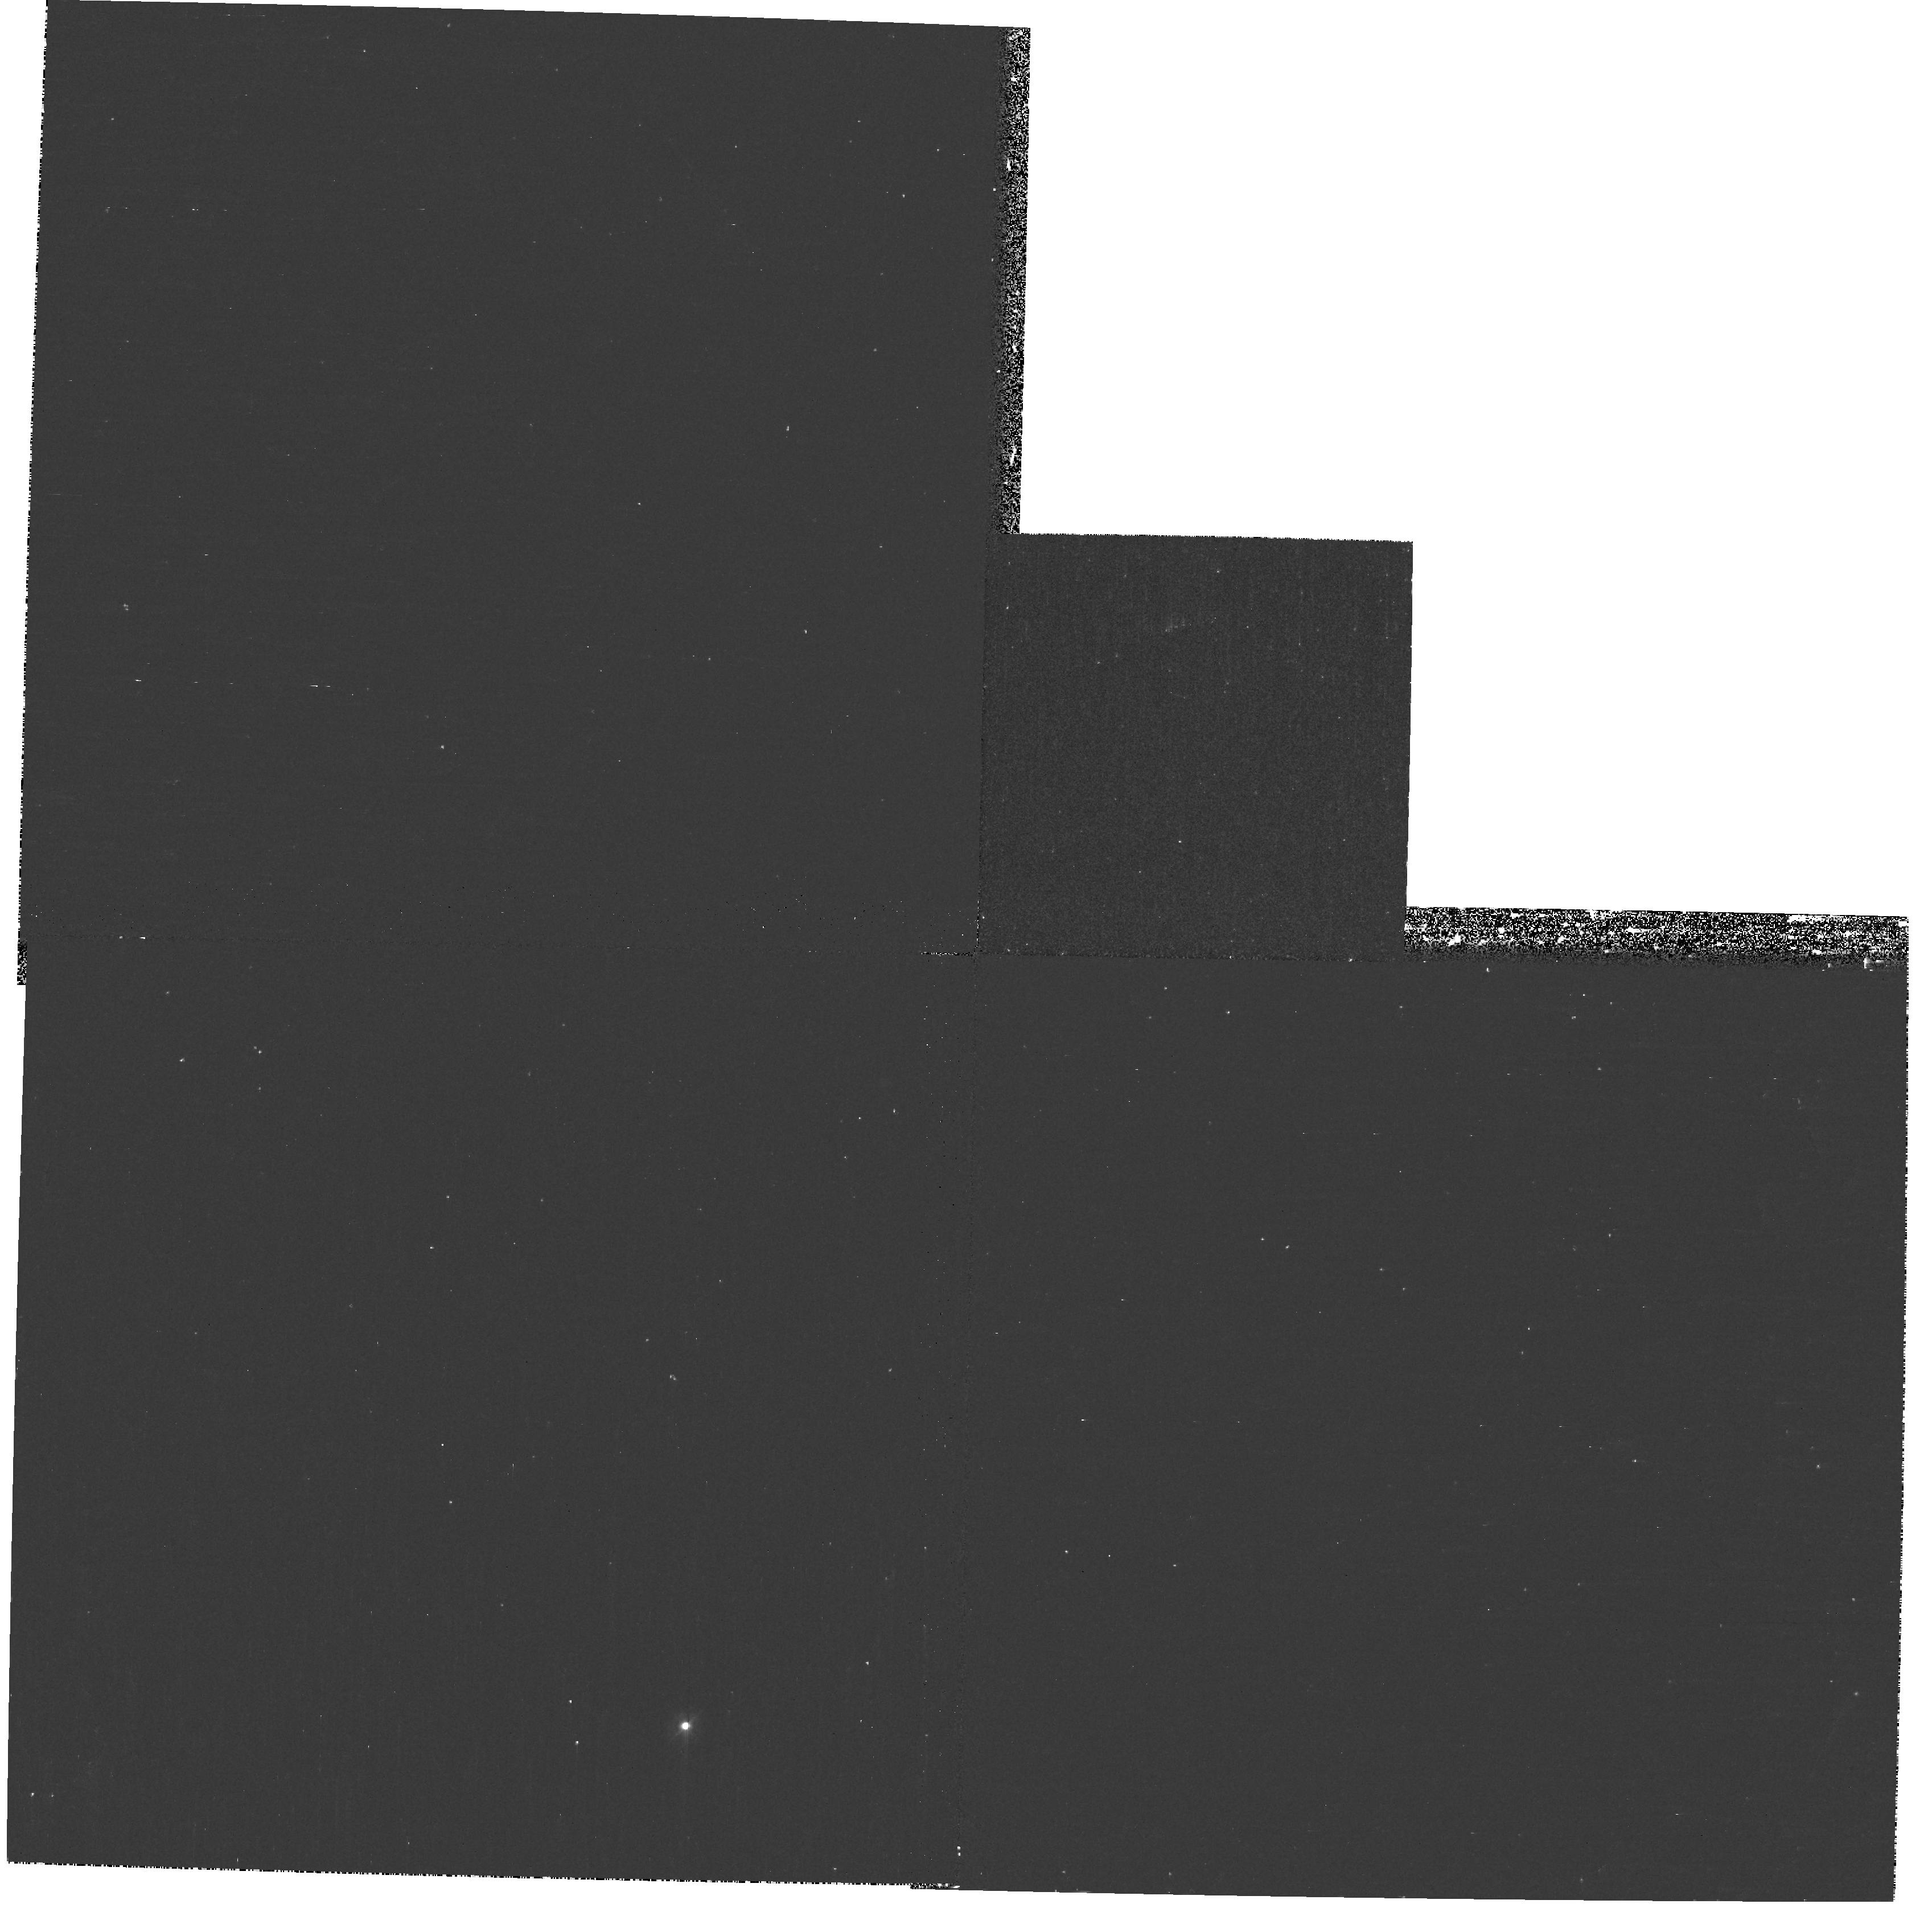
Target: GOODS. Instrument: WFPC2/PC. Filter: F300W. Exposure: 33 min. Observation ID: hst_9712_bm_wfpc2_pc_f300w_u8lpbm

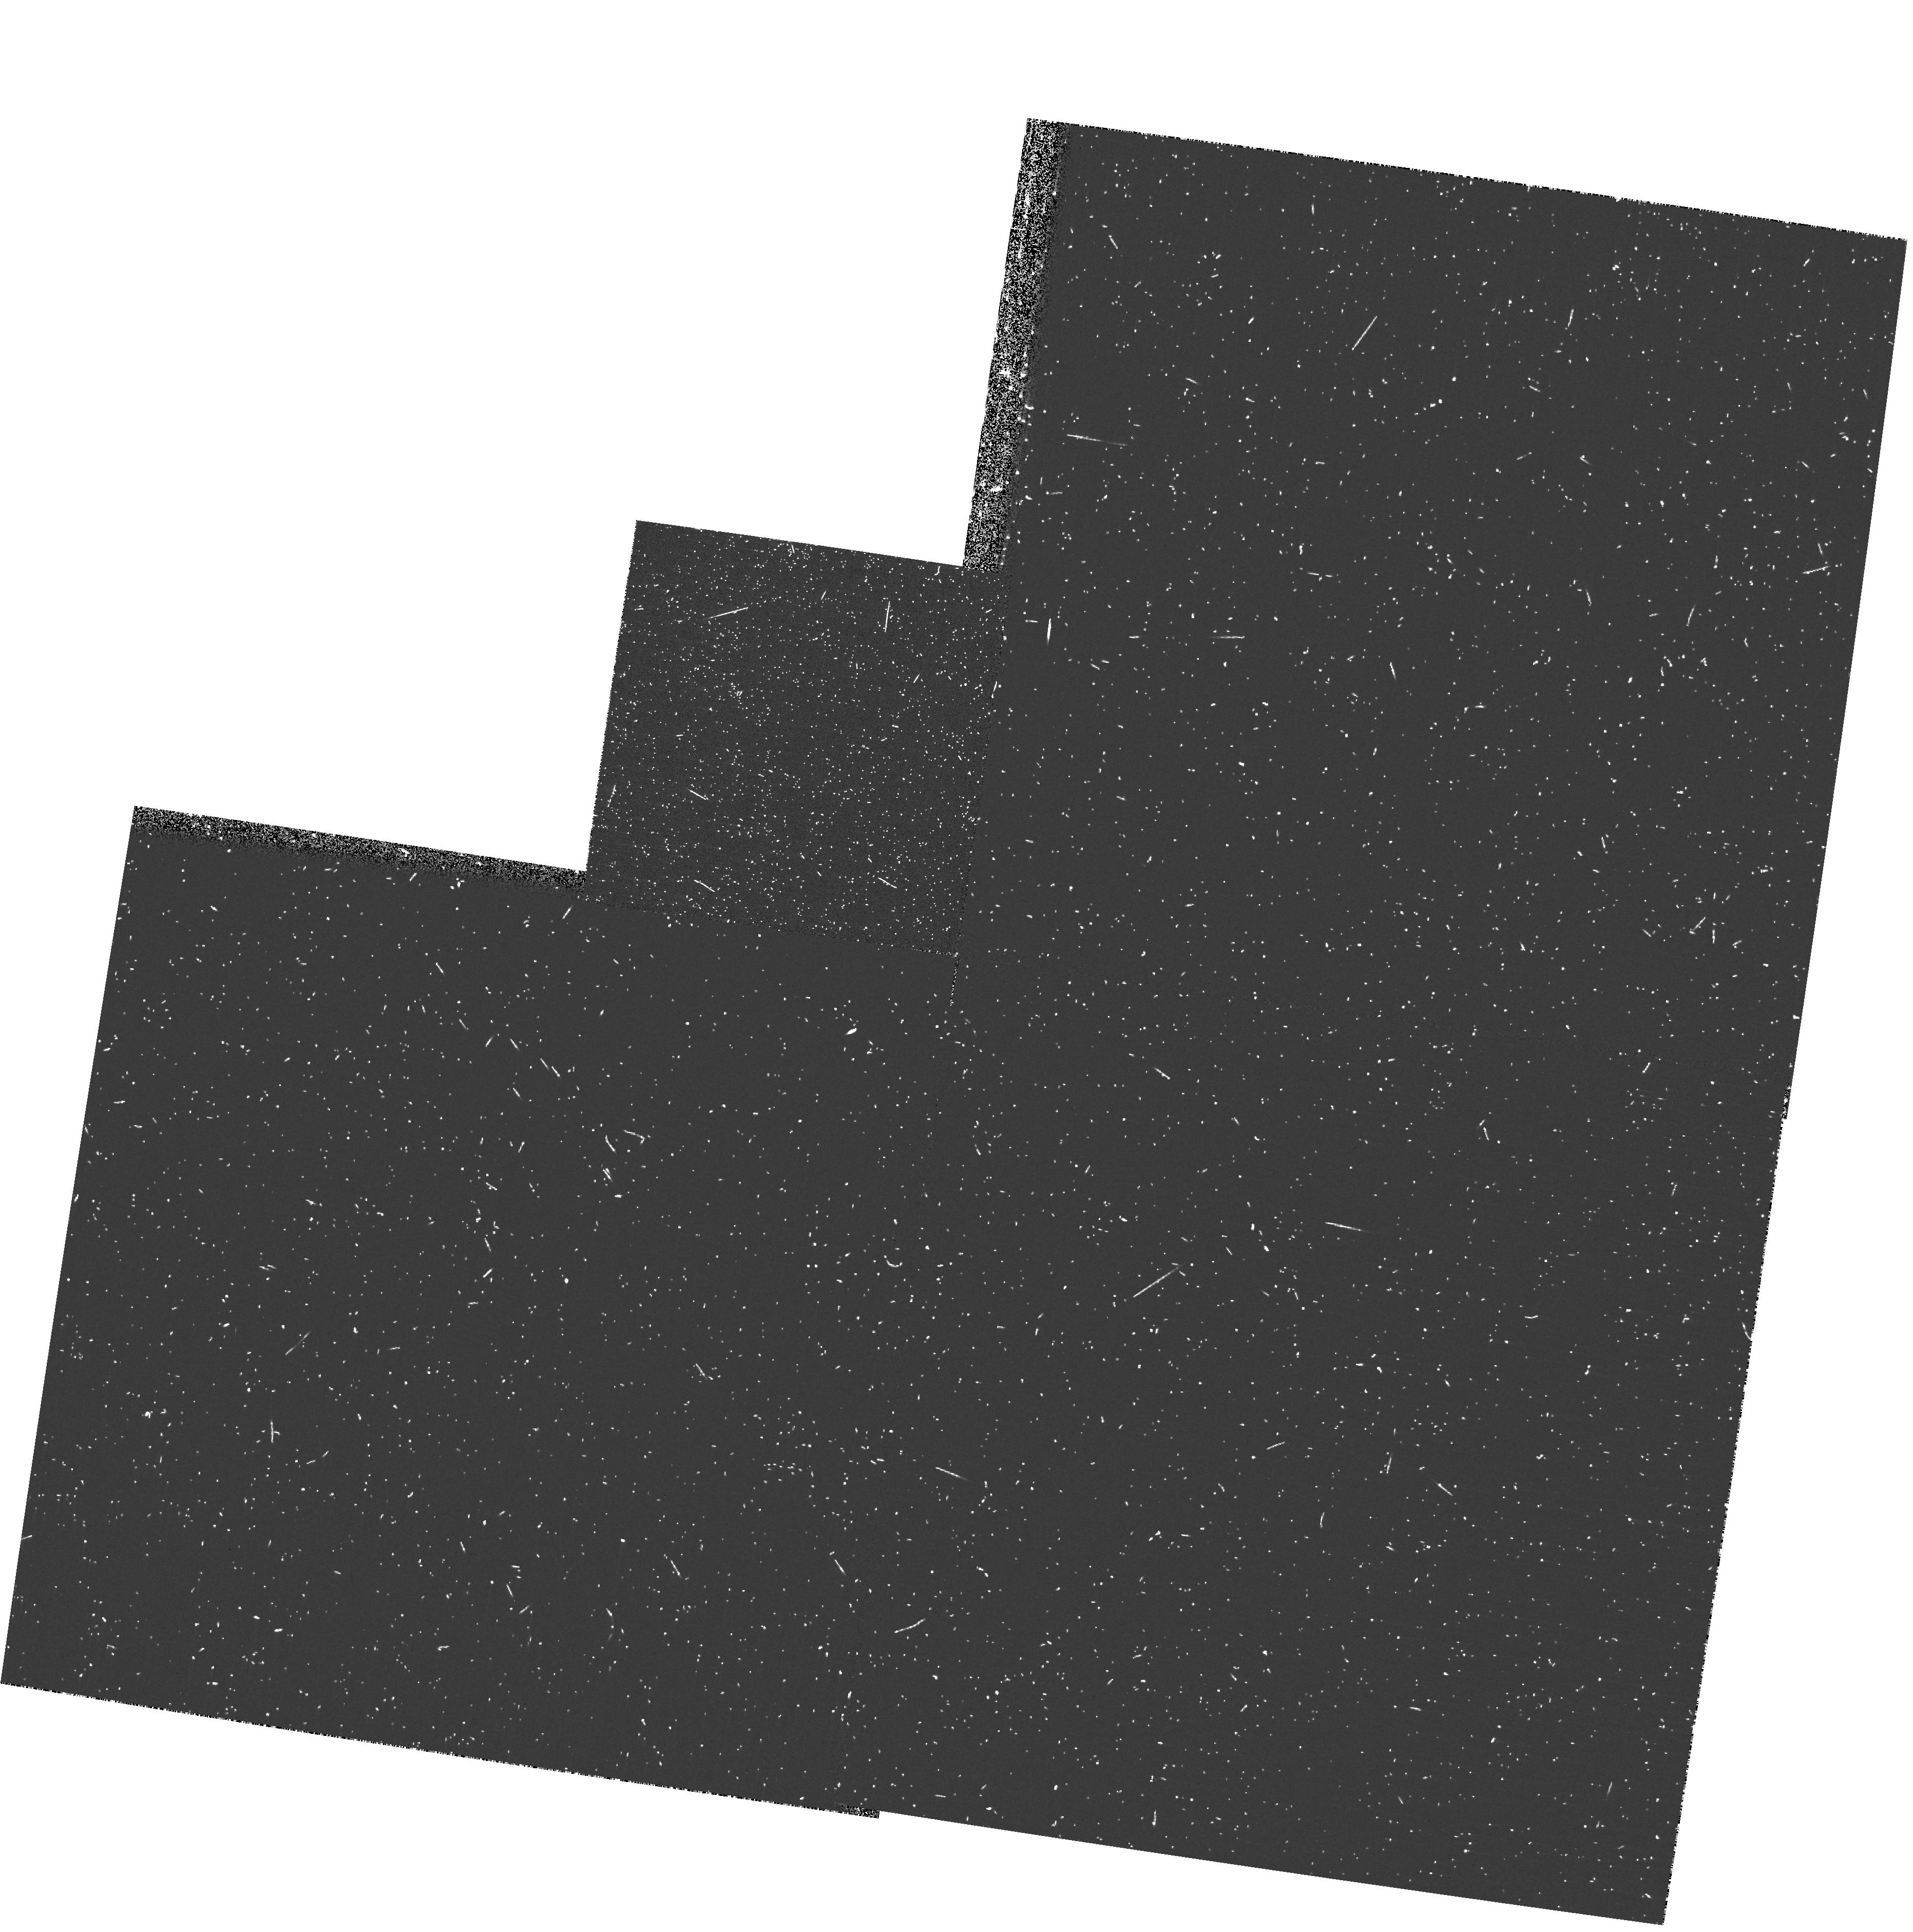
Target: GOODS. Instrument: WFPC2/PC. Filter: F300W. Exposure: 18 min. Observation ID: hst_9712_ea_wfpc2_pc_f300w_u8lpea

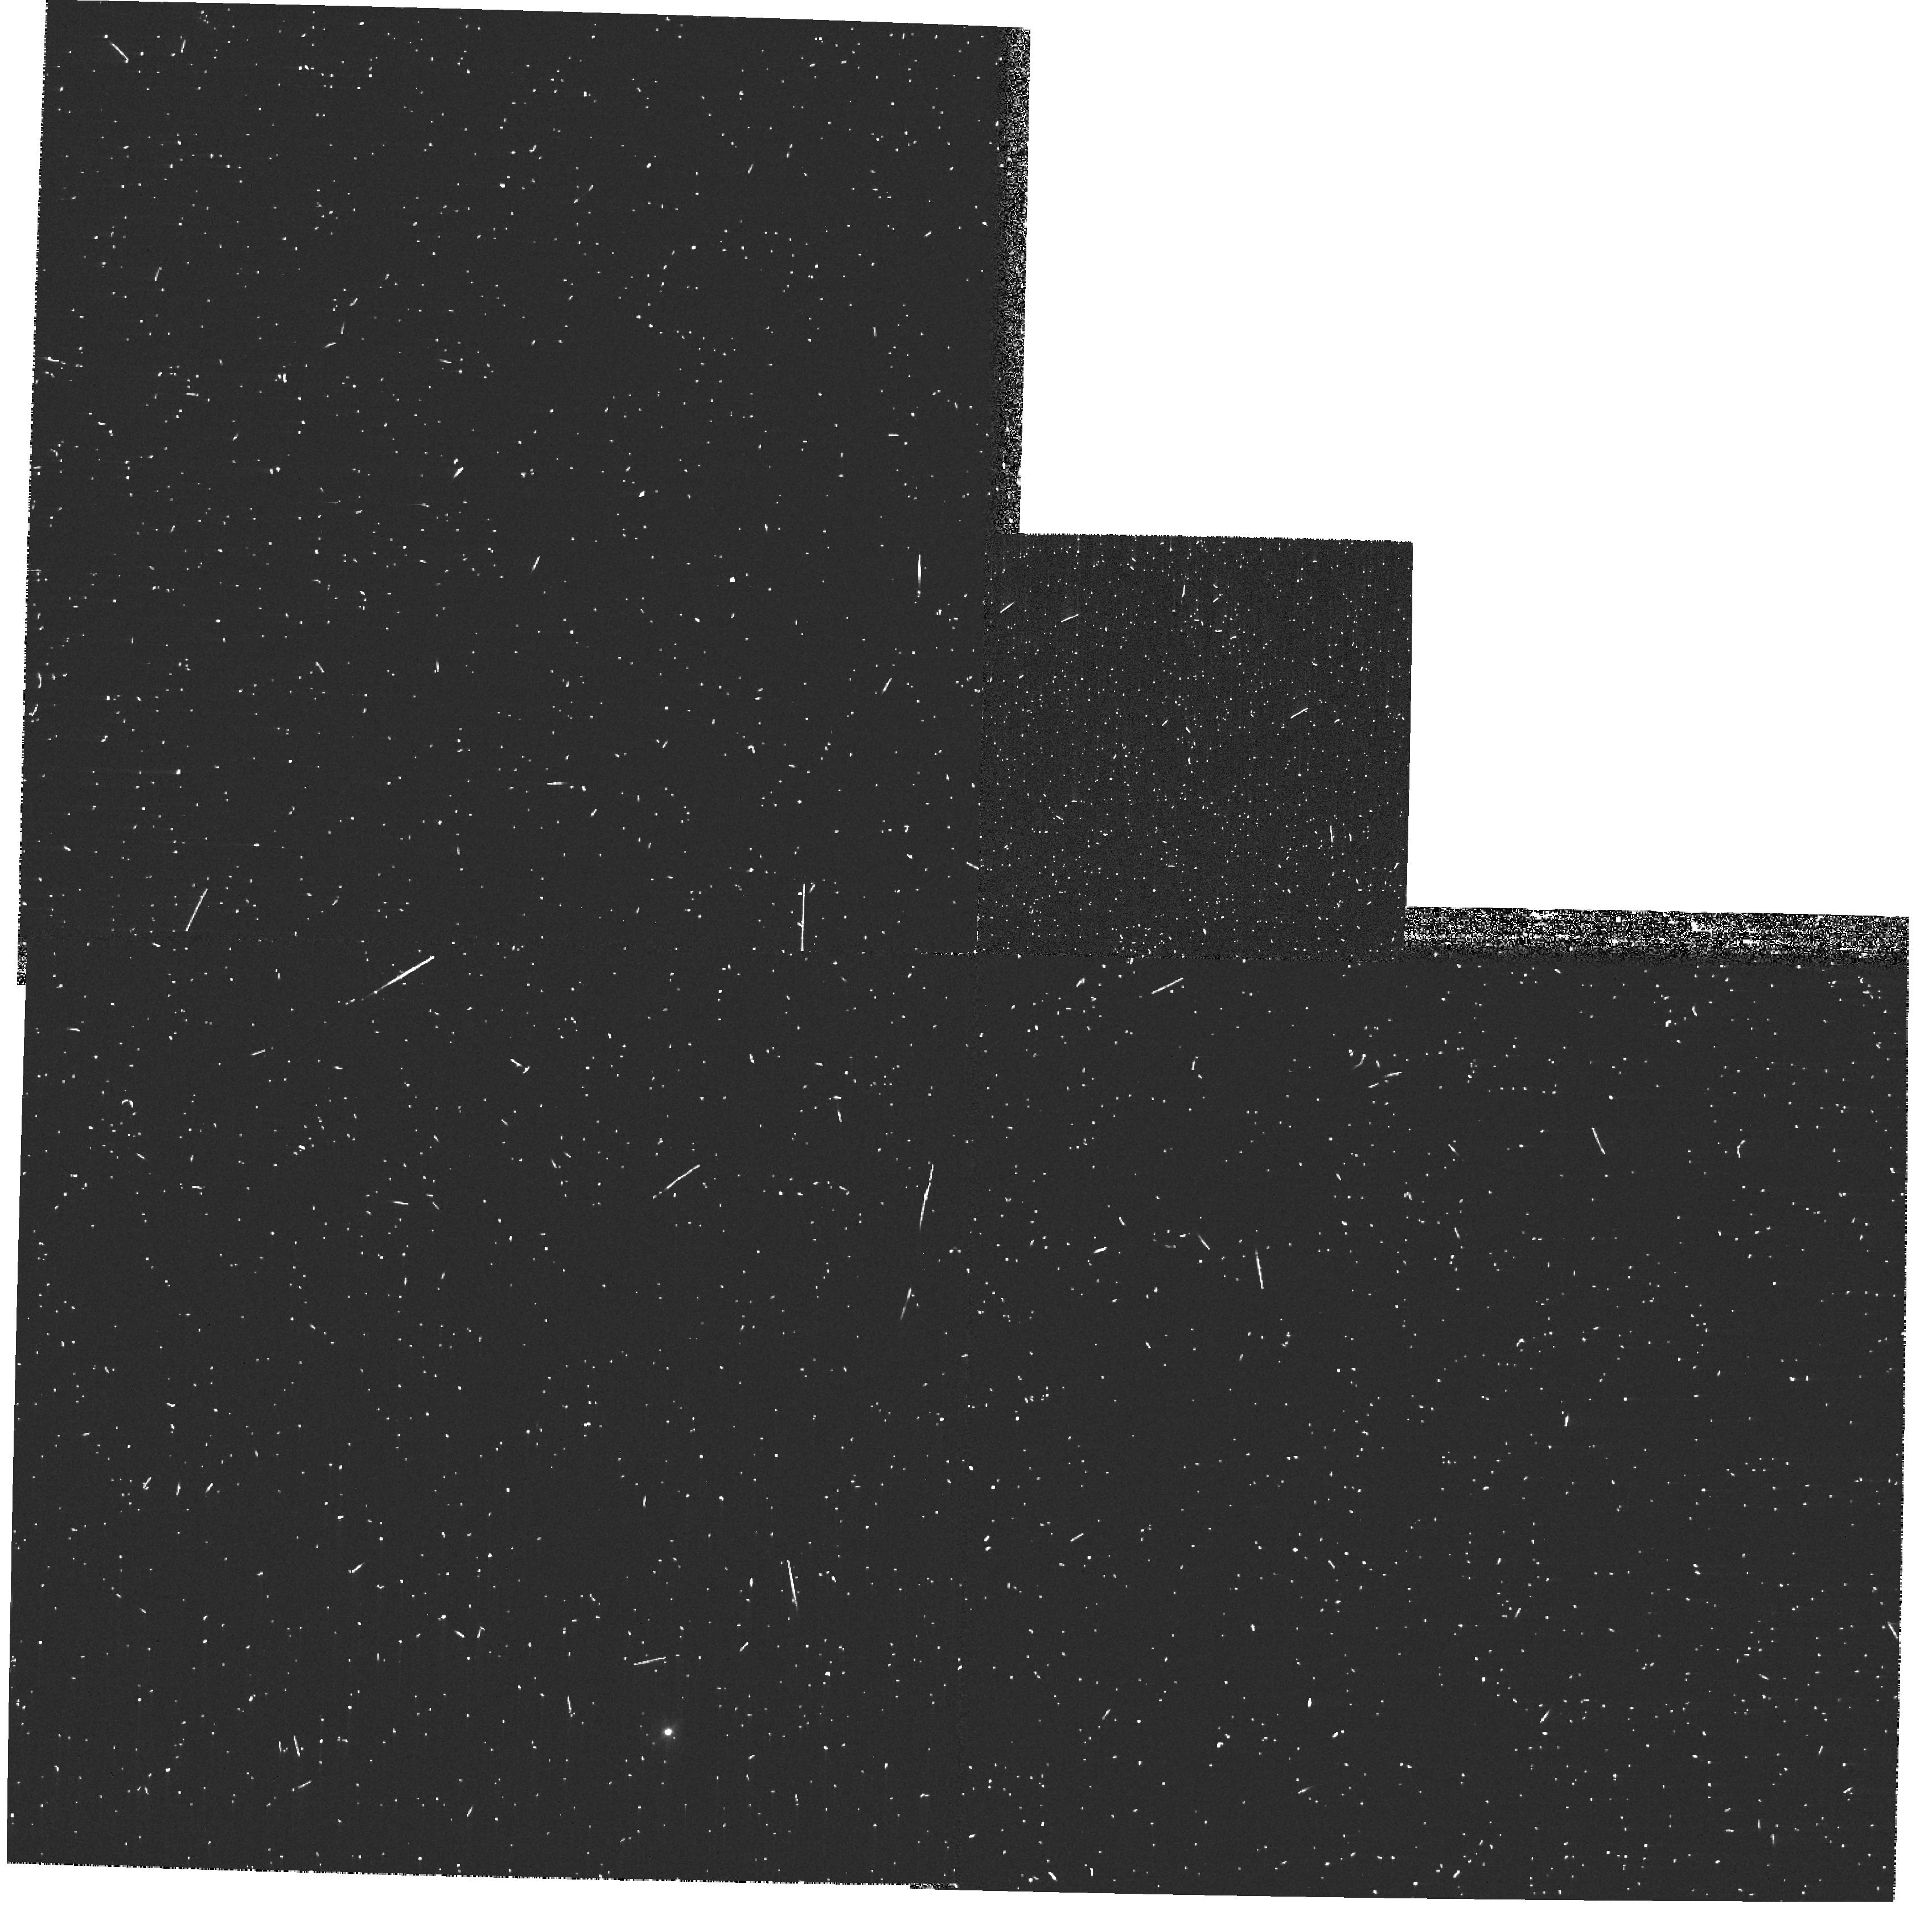
Target: GOODS. Instrument: WFPC2/PC. Filter: F300W. Exposure: 12 min. Observation ID: hst_9712_bs_wfpc2_pc_f300w_u8lpbs

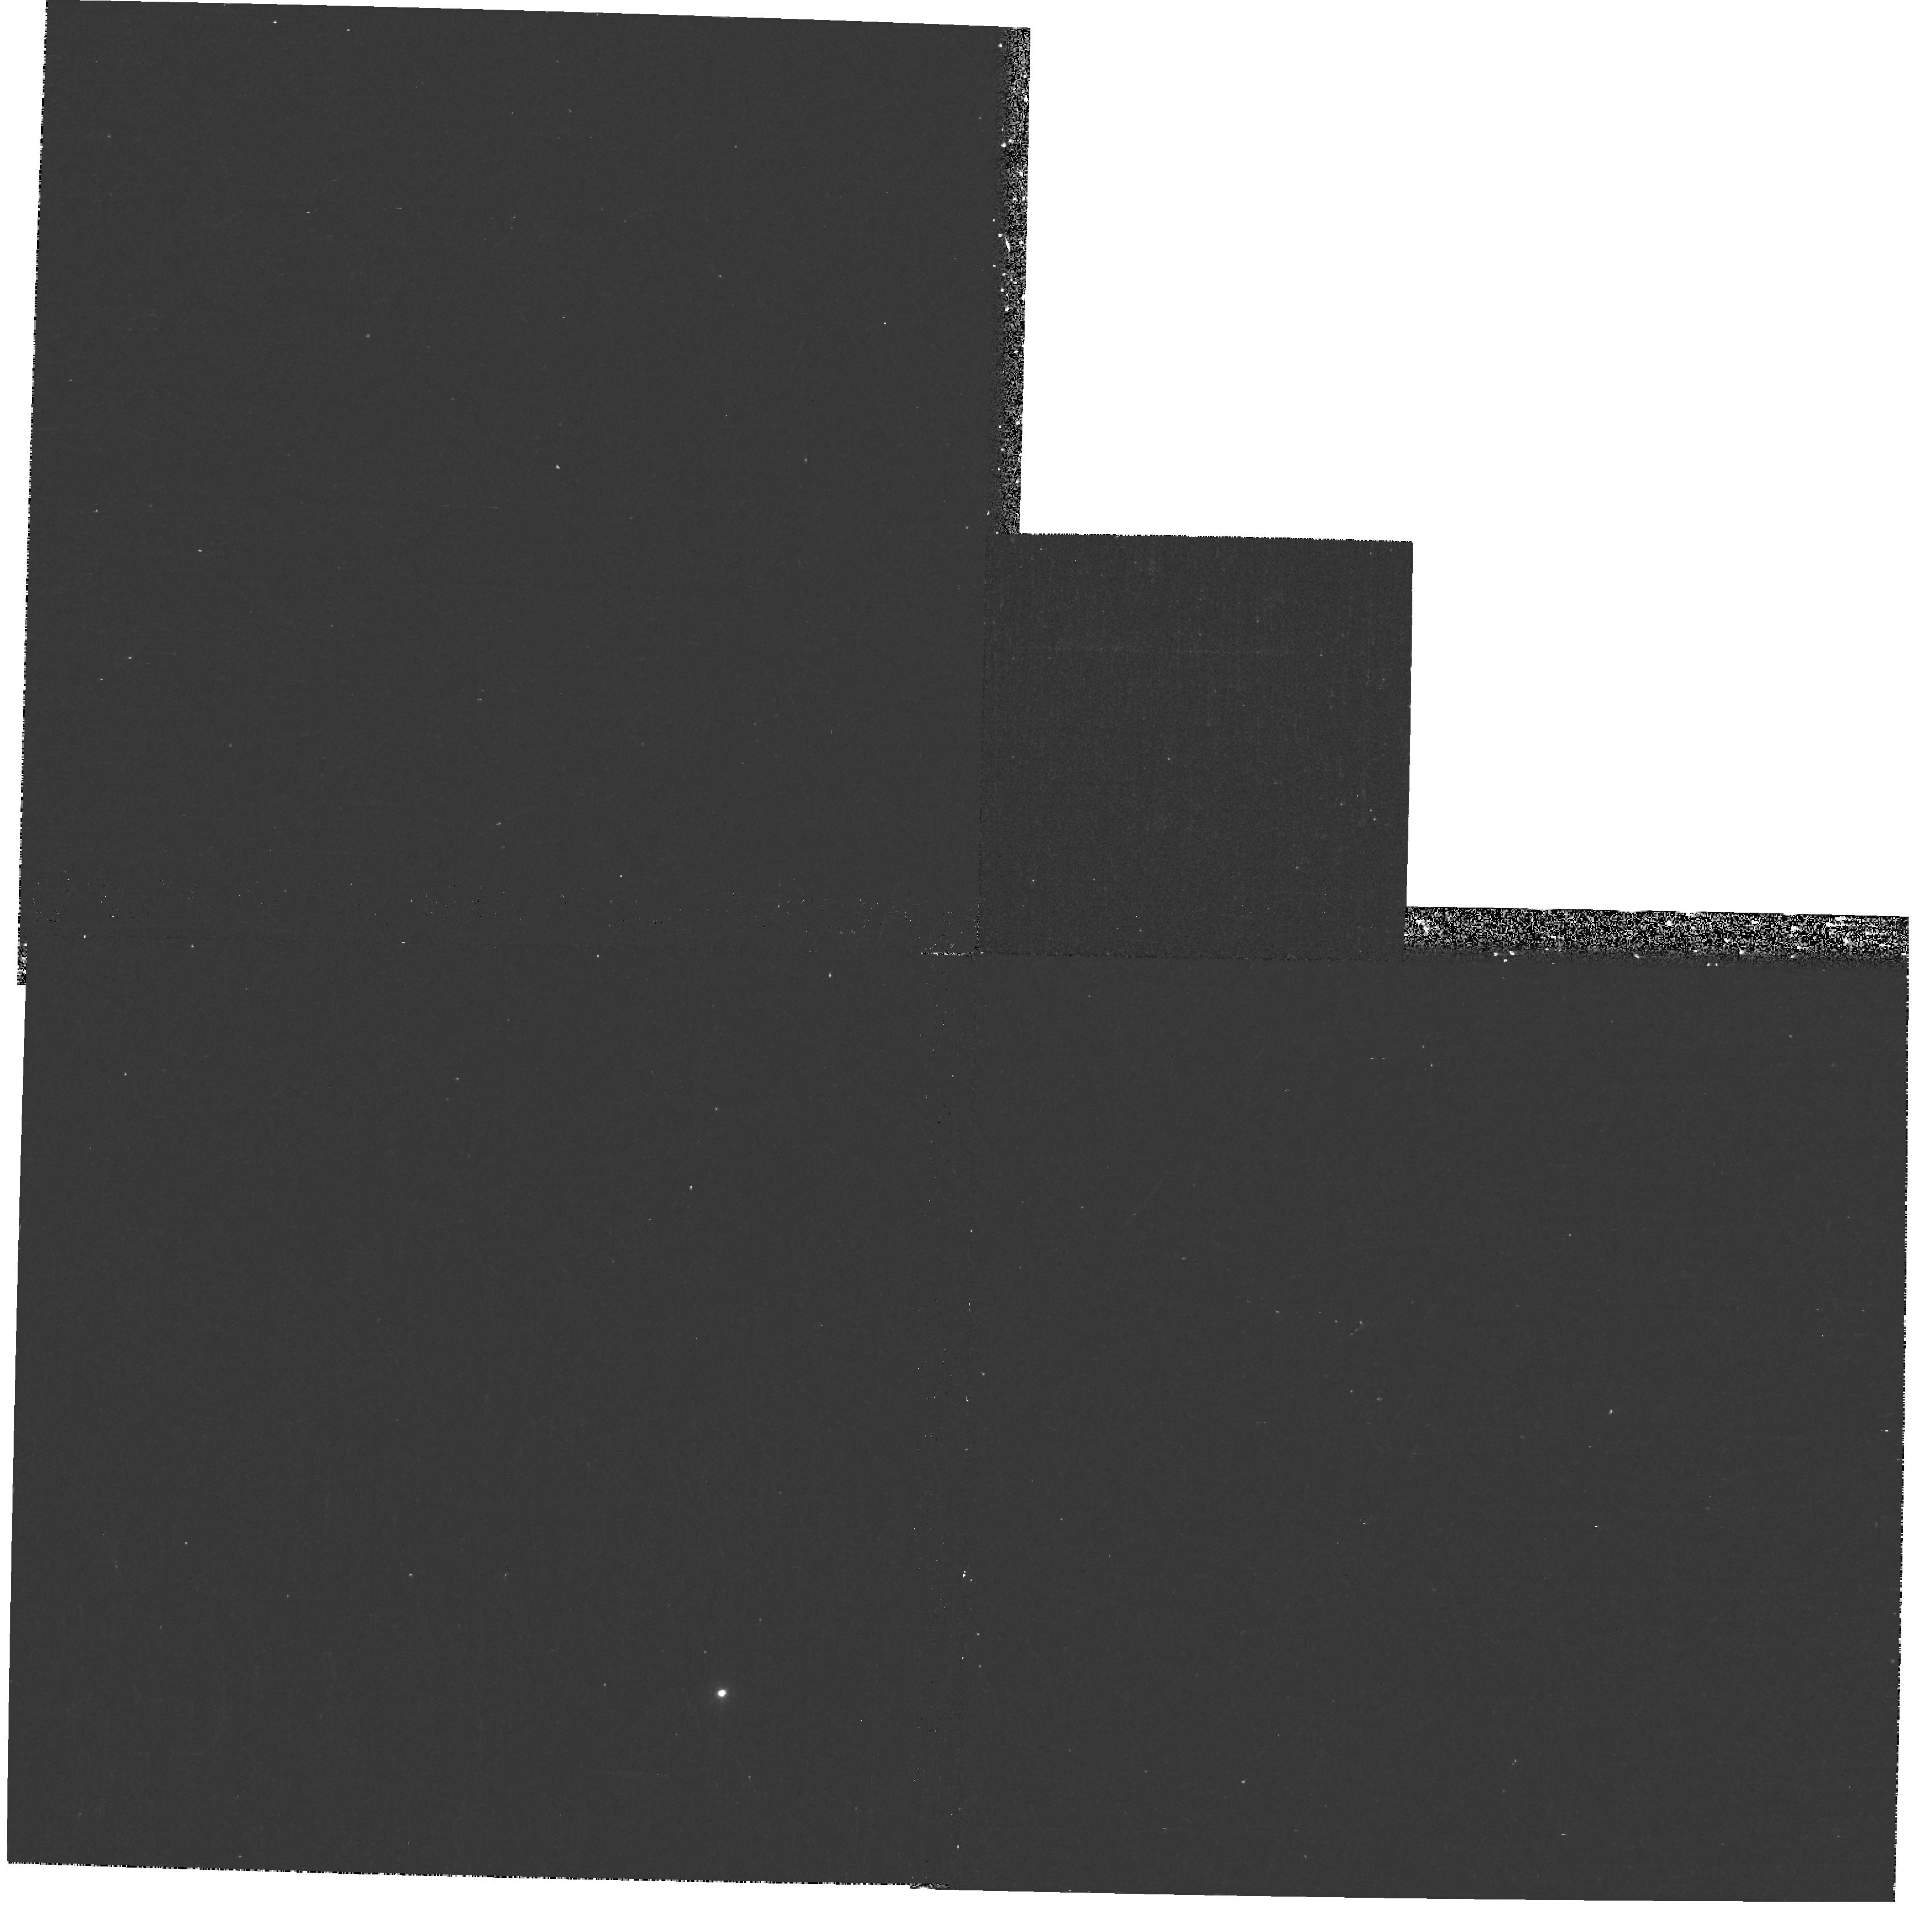
Target: GOODS. Instrument: WFPC2/PC. Filter: F300W. Exposure: 27 min. Observation ID: hst_9712_bg_wfpc2_pc_f300w_u8lpbg

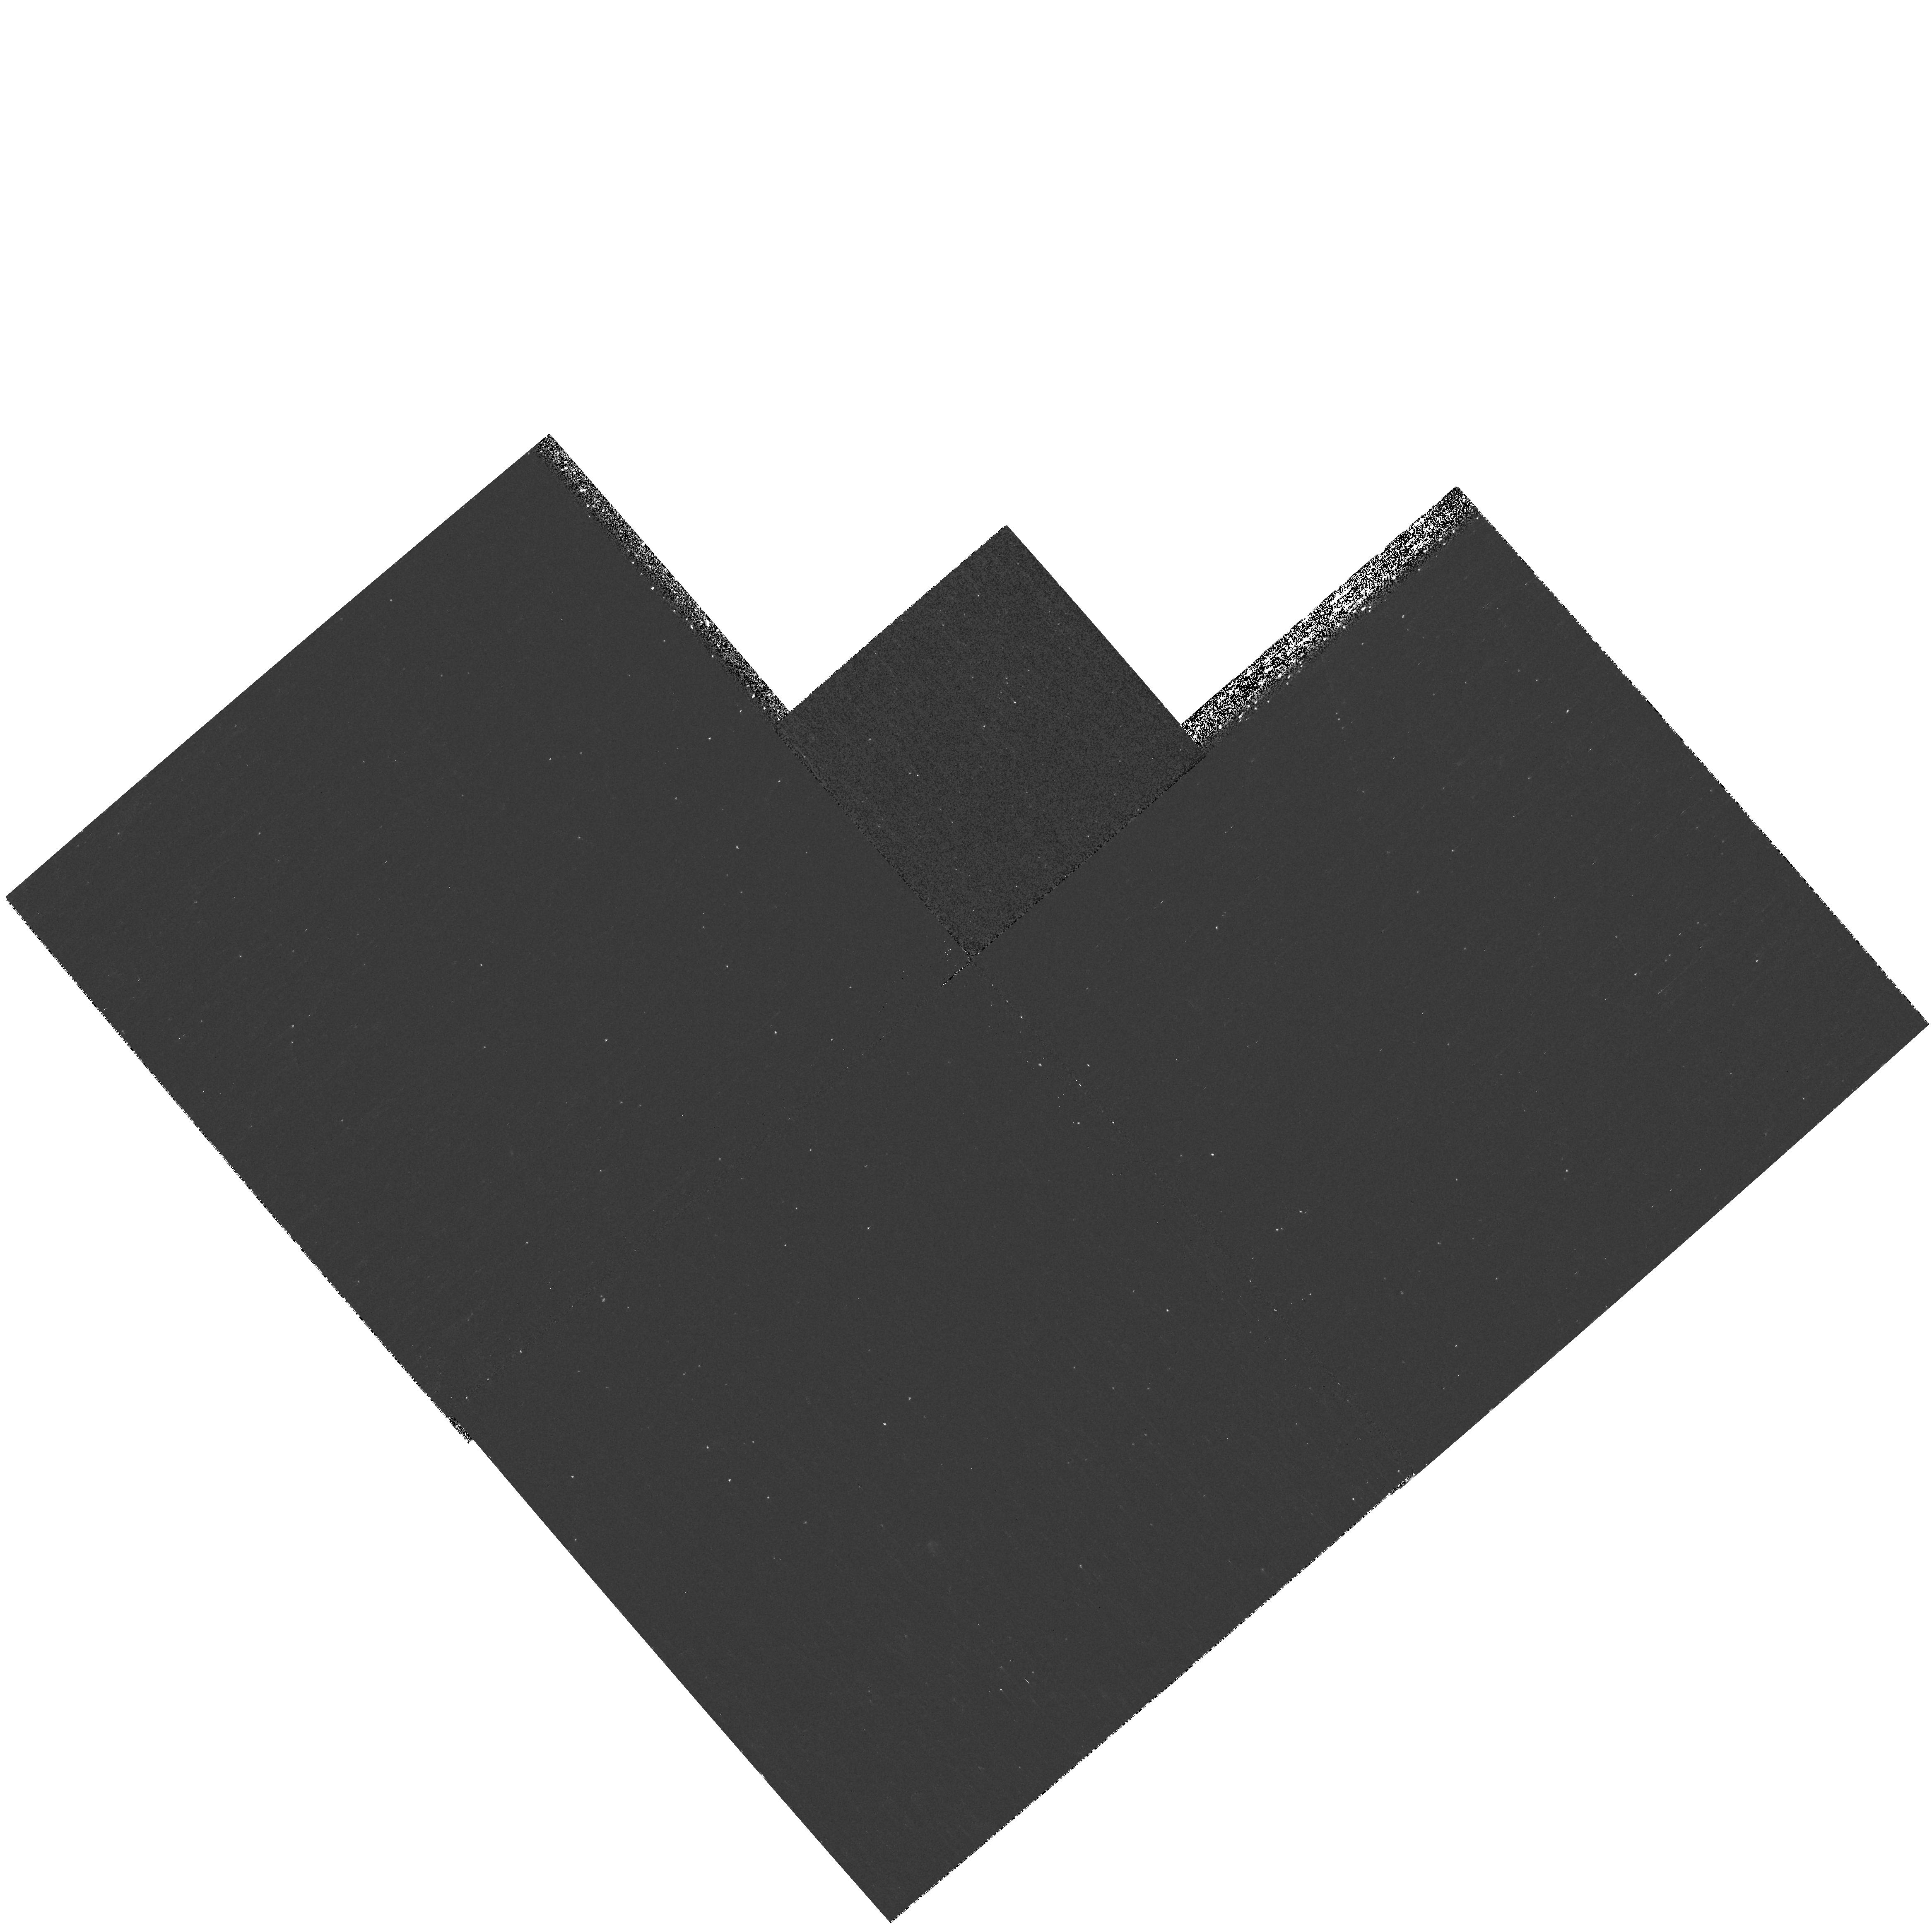
Target: GOODS. Instrument: WFPC2/PC. Filter: F300W. Exposure: 28 min. Observation ID: hst_9712_co_wfpc2_pc_f300w_u8lpco

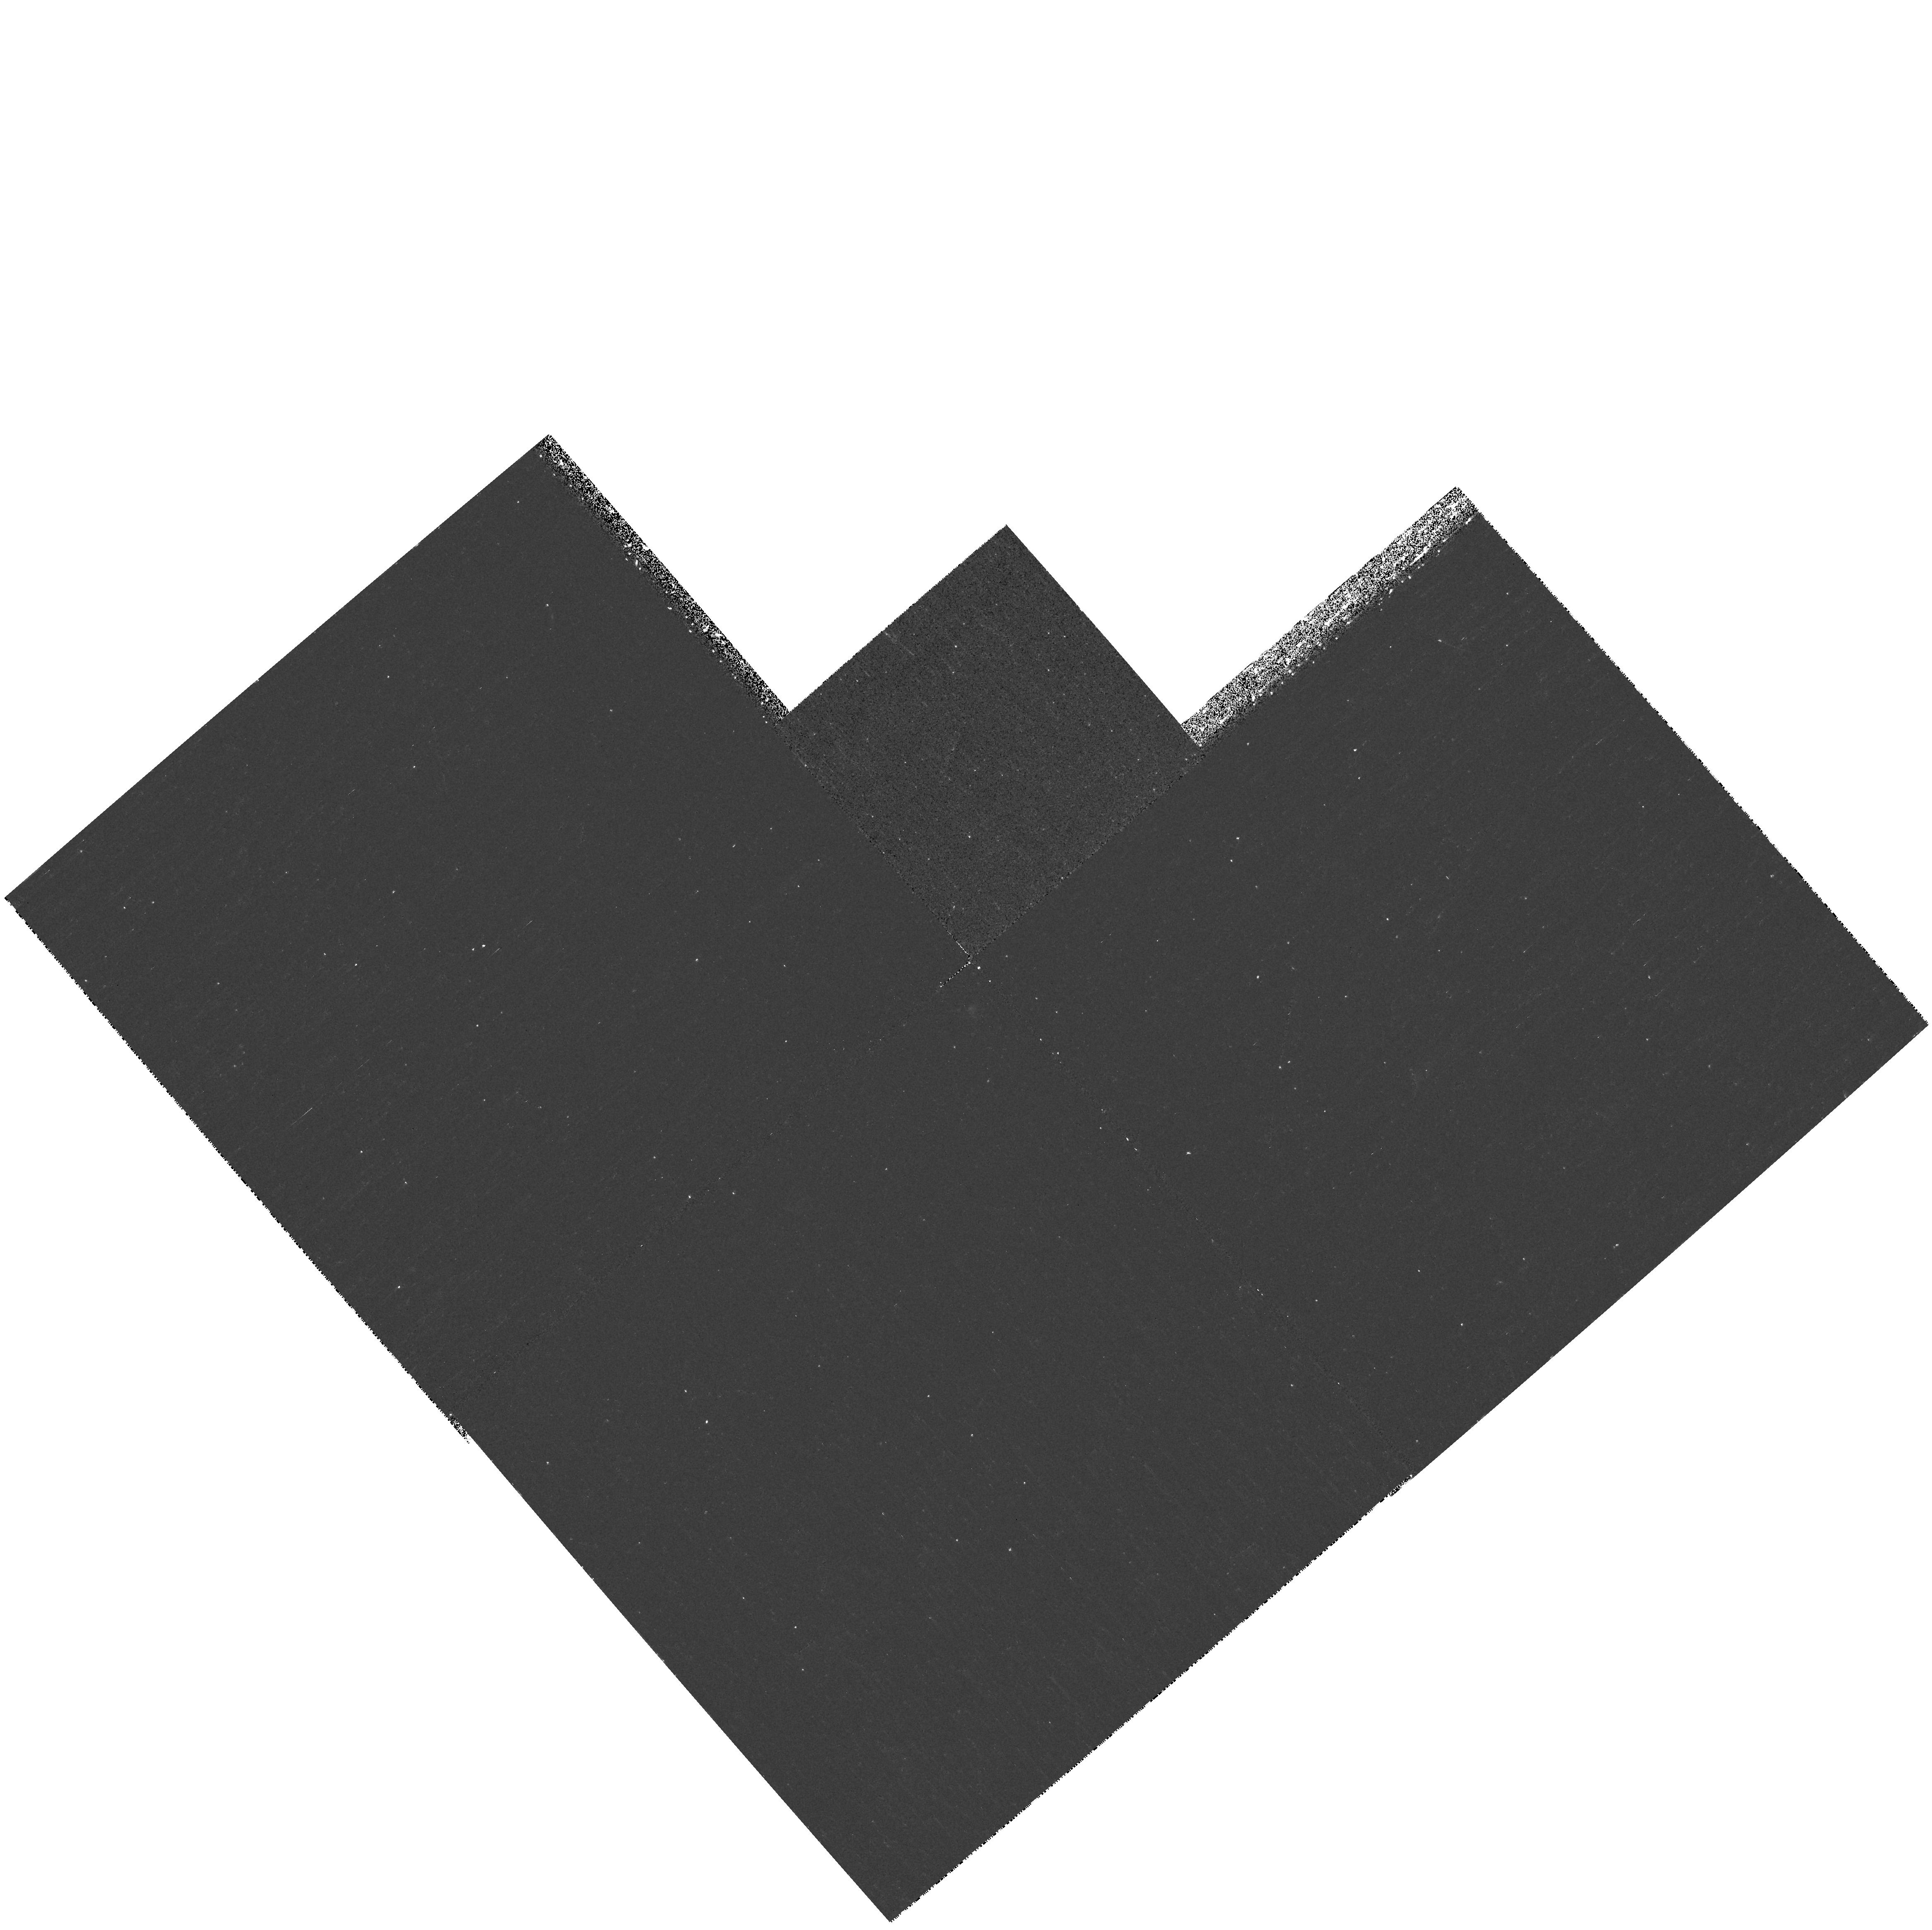
Target: GOODS. Instrument: WFPC2/PC. Filter: F300W. Exposure: 25 min. Observation ID: hst_9712_ch_wfpc2_pc_f300w_u8lpch

Pure Parallel Near-UV Observations with WFPC2 within High-Latitude ACS Survey Fields (PI: Gardner, Jonathan P.)

In anticipation of the allocation of ACS high-latitude imaging survey(s), we request a modification of the default pure parallel program for those WFPC2 parallels that fall within the ACS survey field. Rather than duplicate the red bands which will be done much better with ACS, we propose to observe in the near-ultraviolet F300W filter. These data will enable study of the rest-frame ultraviolet morphology of galaxies at 0<z<1. We will determine the morphological k-correction, and the location of star formation within galaxies, using a sample that is likely to be nearly complete with multi-wavelength photometry and spectroscopic redshifts. The results can be used to interpret observations of higher redshift galaxies by ACS.